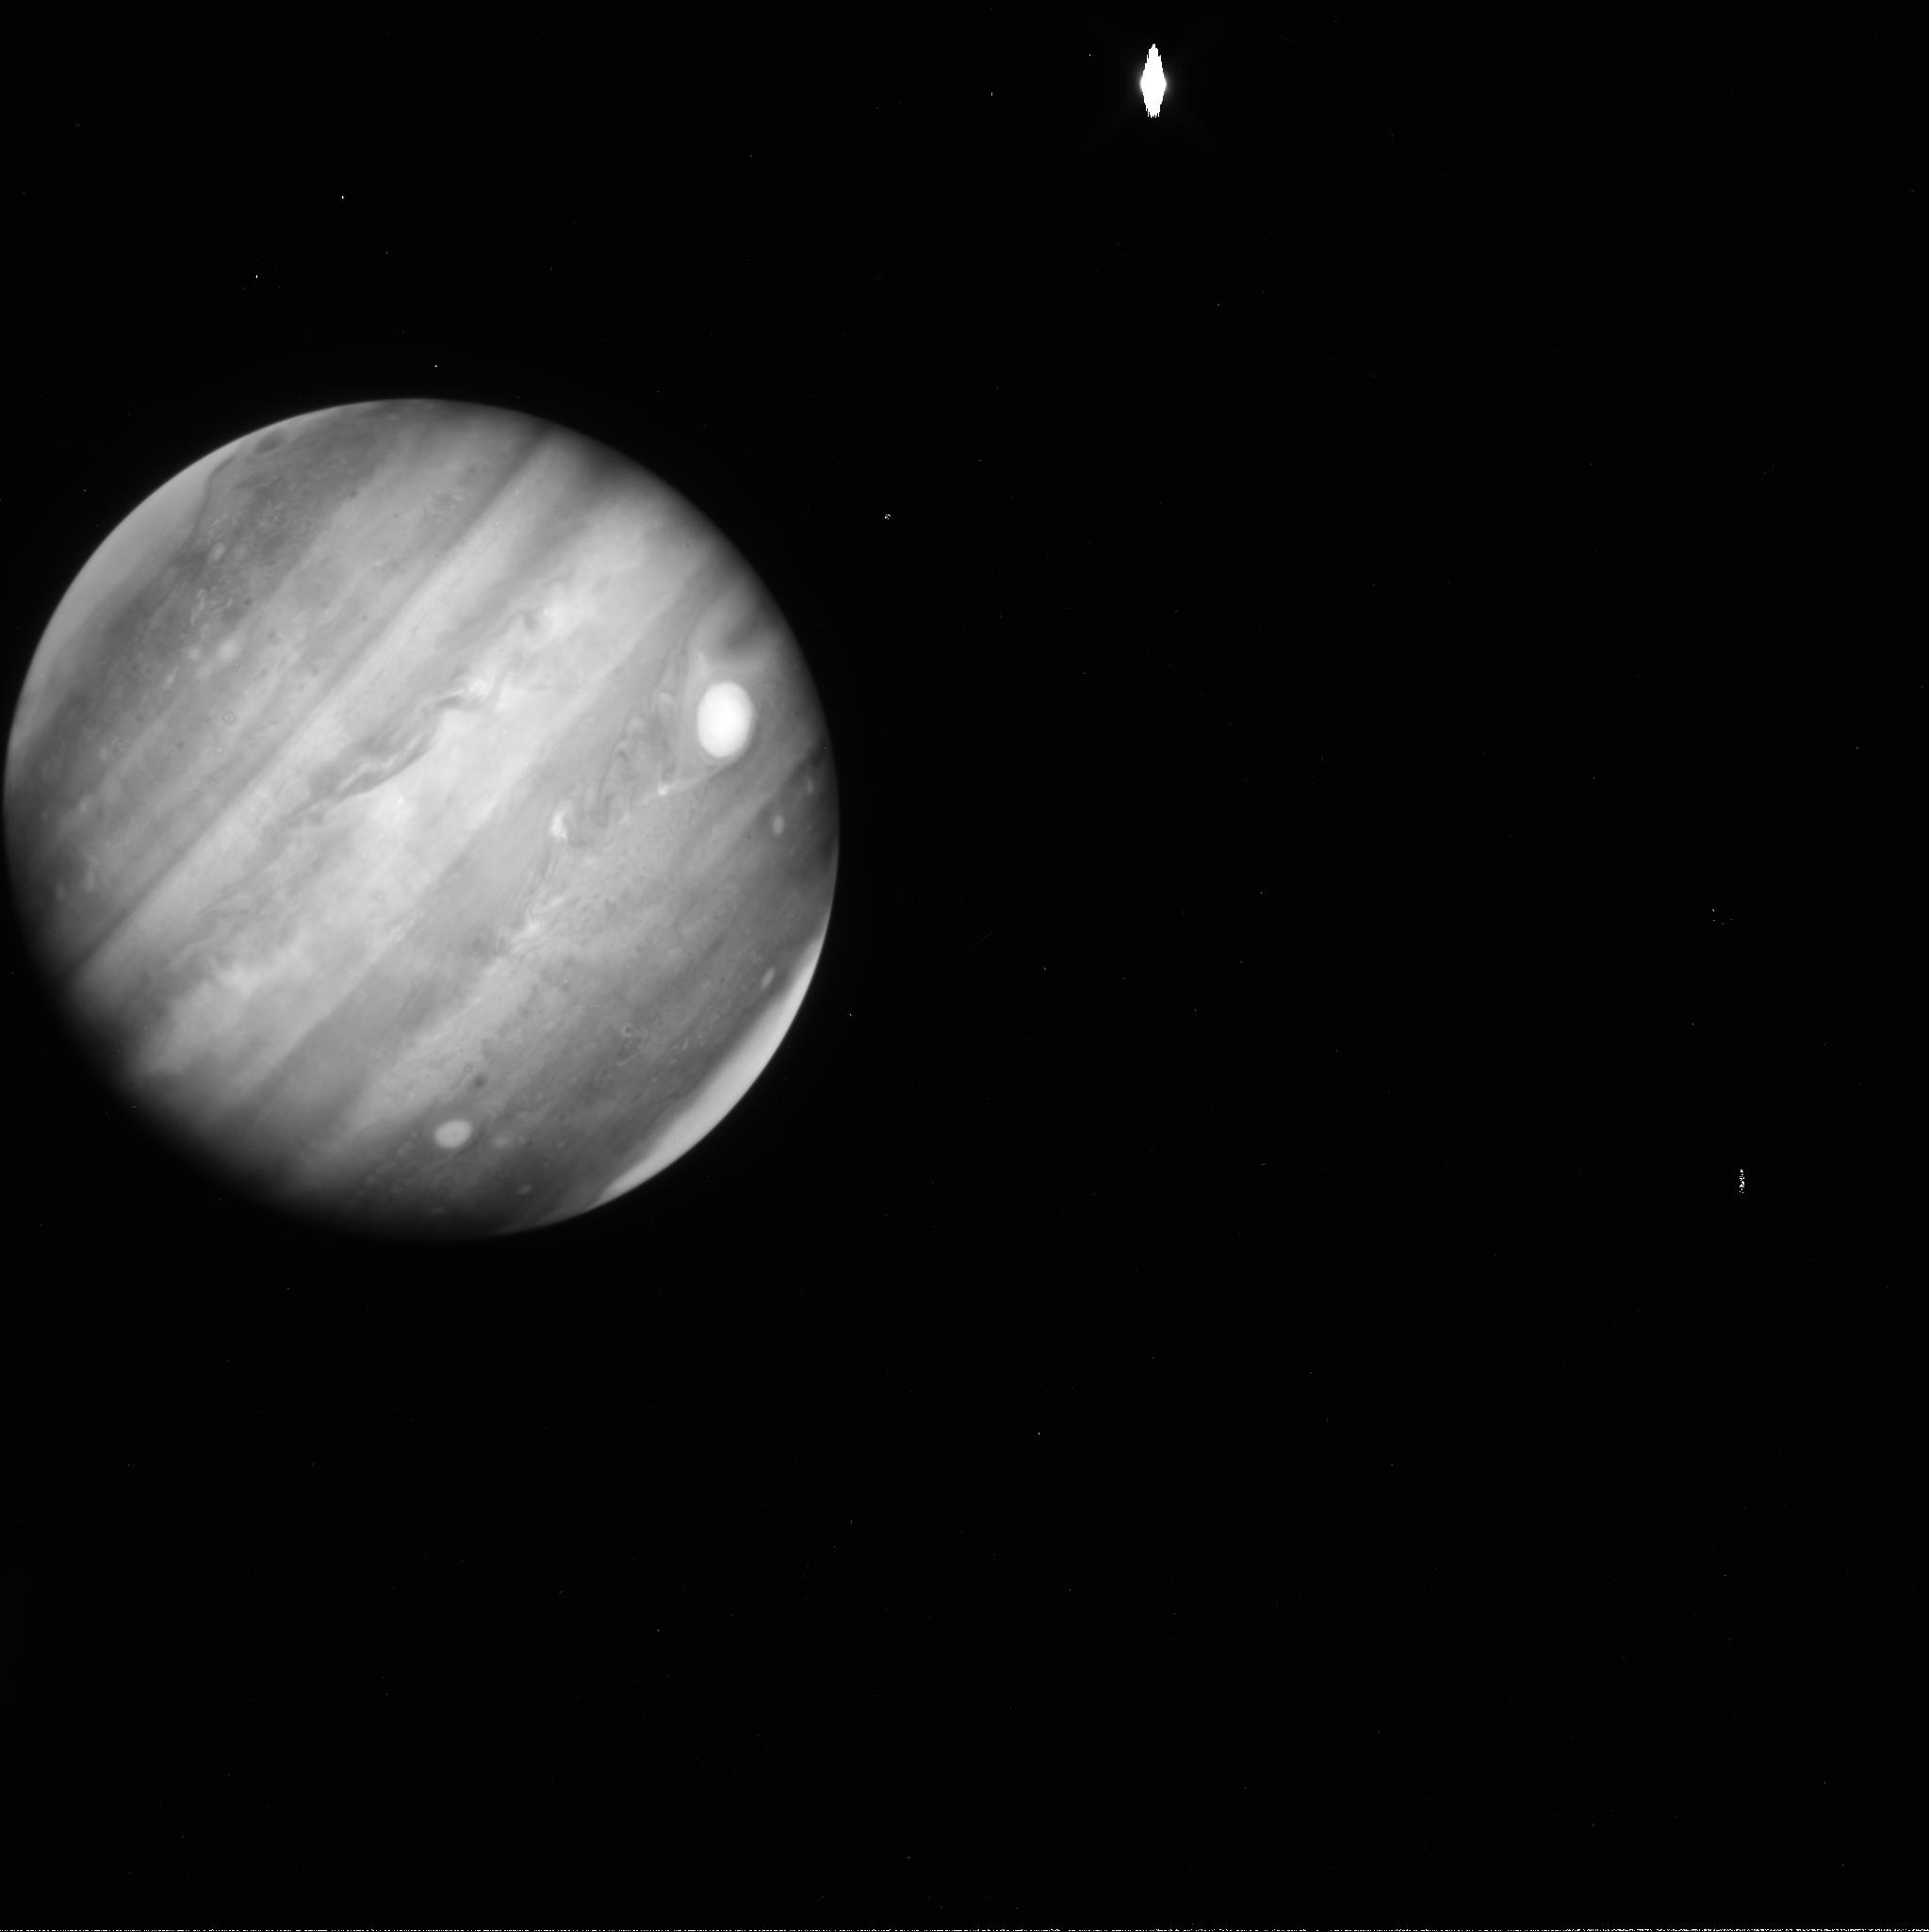
Target: JUPITER-GRS-1. Instrument: WFC3/UVIS. Filter: FQ889N. Exposure: 1 min. Observation ID: icia01d5q

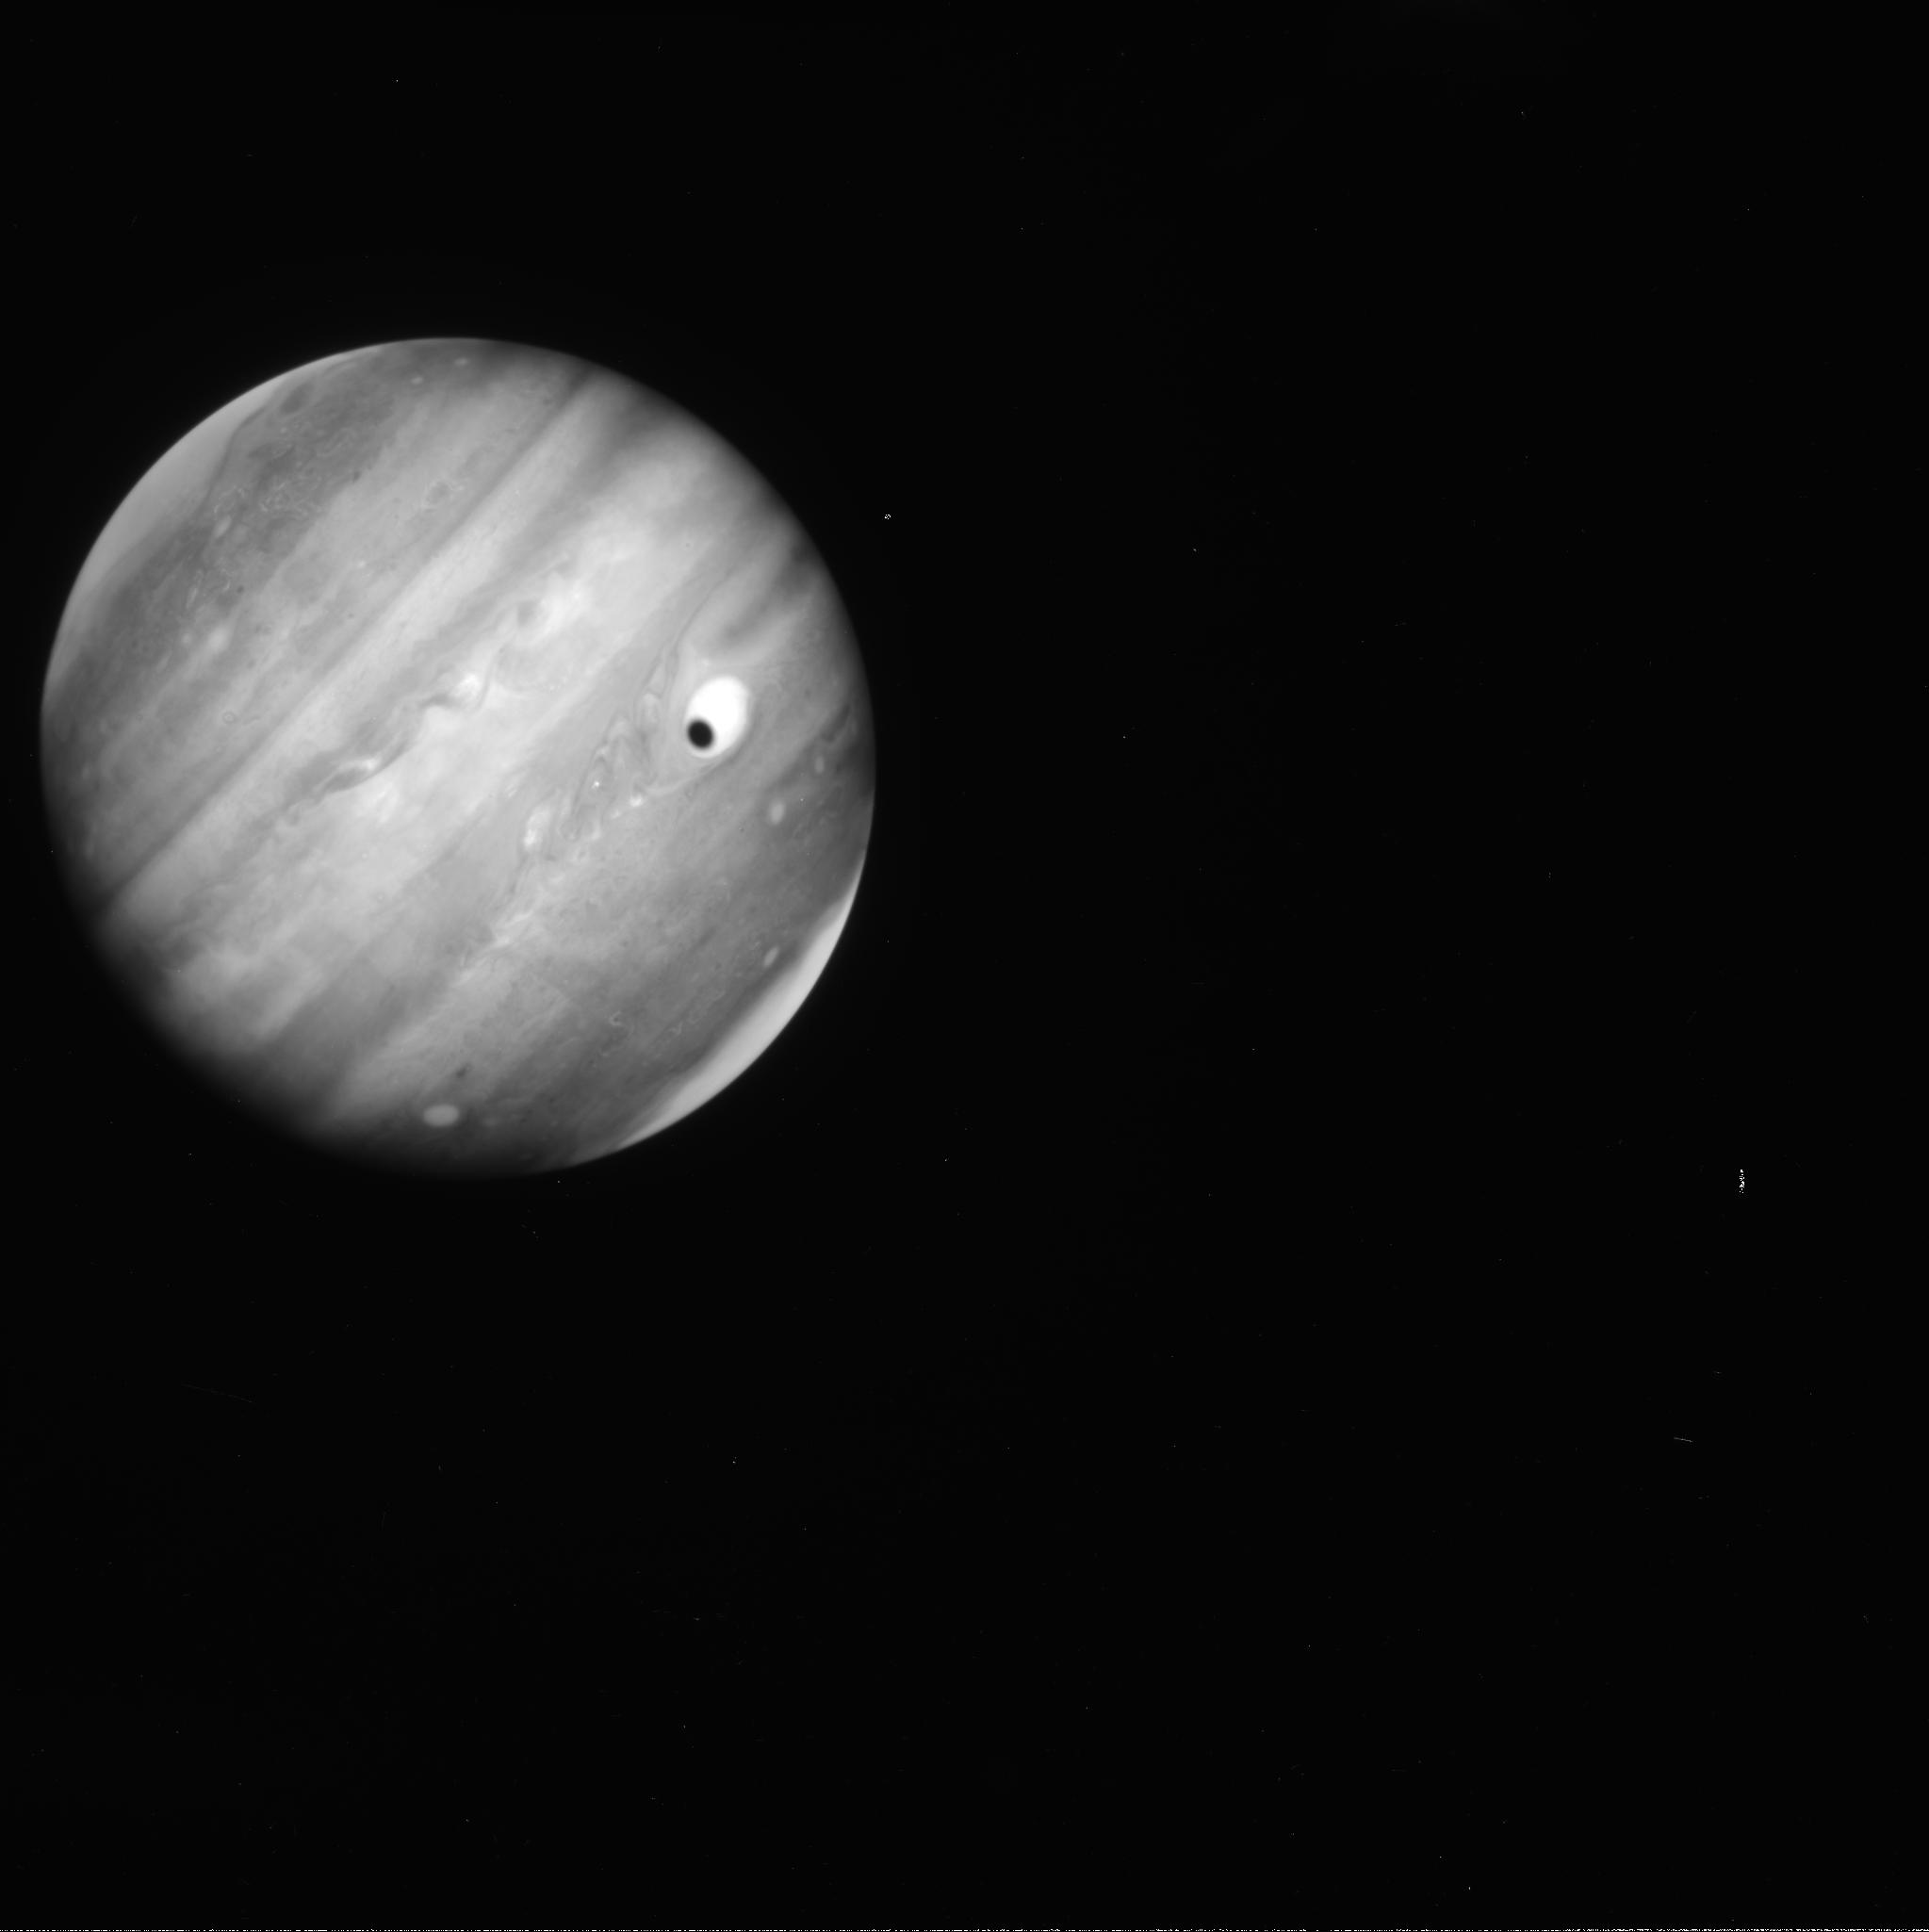
Target: JUPITER-GRS-2. Instrument: WFC3/UVIS. Filter: FQ889N. Exposure: 1 min. Observation ID: icia02eyq

Dynamical Change in Jupiters Great Red Spot (PI: Simon, Amy)

Although it has been known for some time that Jupiter's Great Red Spot (GRS) is shrinking in longitudinal extent (becoming more 'round'), it has recently undergone an unprecedented acceleration of that shrinkage. At the same time, there is significant convective activity along the South Temperate Belt's (STB) northern edge. Using amateur data, there now appears to be a correlation between this nearby activity and interactions with the GRS, driving vorticity changes. We hypothesize that this activity is responsible for the change in GRS aspect, and with corresponding changes in the GRS's internal flow field and vorticity, but this is only measureable from Hubble because of the required spatial resolution. These observations cannot wait until Cycle 22, as the STB activity is expected to cease around May 2014, based on historical accounts of longevity of this type of activity; in addition, Jupiter enters solar exclusion in May. Capturing the interaction would be a major achievement in understanding the energetic feeding of the GRS and constraining the mechanism that governs its long life.